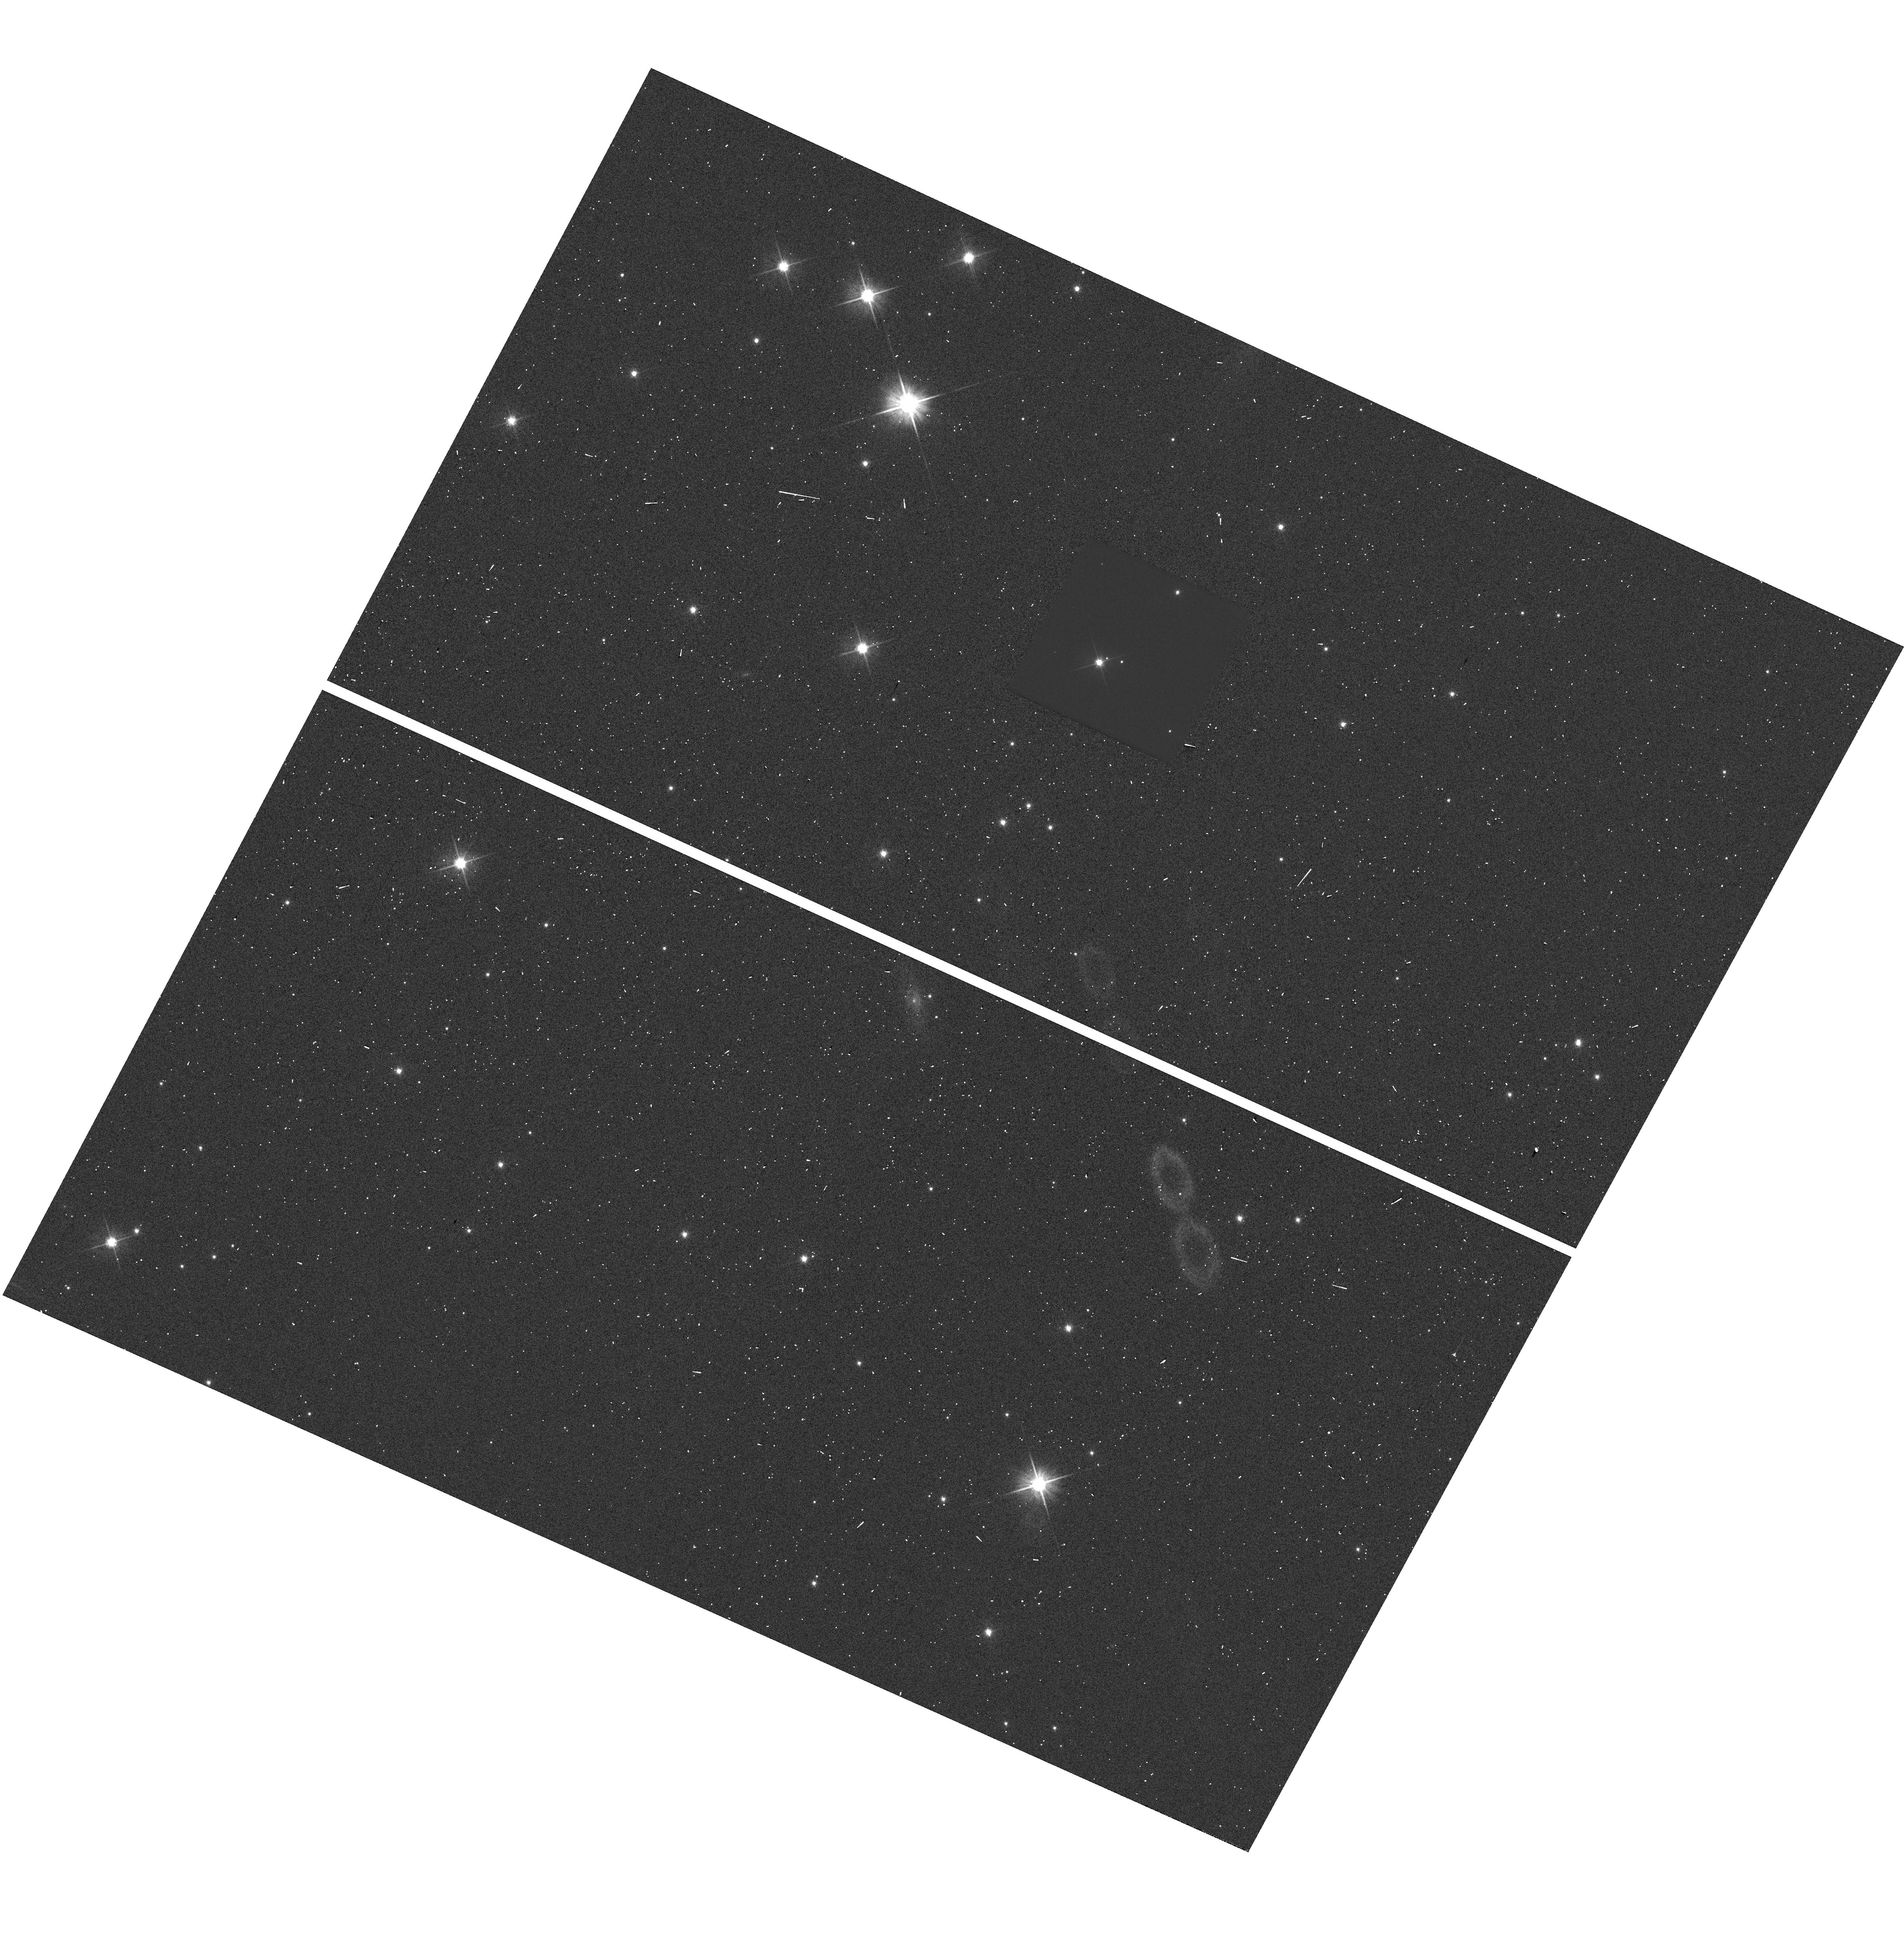
Target: G105-30-SOURCE. Instrument: WFC3/UVIS. Filter: F606W. Exposure: 13 min. Observation ID: hst_13464_01_wfc3_uvis_f606w_icdk01

Accurate Mass Determination of the Old White Dwarf G105-30 through Astrometric Microlensing (PI: Sahu, Kailash C.)

We propose to determine the mass of the cool, nearby, high-proper-motion white dwarf (WD) G 105-30 (LHS 1838) through astrometric microlensing. In a reprise of the famous 1919 solar eclipse that verified general relativity, G 105-30 will pass very close in front of a 19.5-mag background star in June 2012, with an impact parameter of only ~0.08 arcsec. As it passes in front, it will cause a relativistic deflection of the background star's image by >2 milliarcsec, an amount easily detectable with HST/WFC3. The gravitational deflection angle depends only on the distances and relative positions of the stars, and on the mass of the WD. Since the distance to G 105-30 is already known from an accurate parallax, and the relative positions can be determined precisely before the event, the astrometric measurement offers a unique and direct method to measure the mass of the WD to high accuracy (<5%, potentially <1% for favorable circumstances). One key astrophysical prediction for WDs is the existence of a mass-radius relation (MRR), which depends on the WD's core composition. Since the luminosity and distance of G 105-30 are known, its radius is known. Our measurements will thus provide a new, precise point in the MRR. The mass of G 105-30 is of special interest because it is an old and relatively massive WD, which would provide new constraints near the bottom of the WD cooling curve, currently being used to age-date stellar populations.